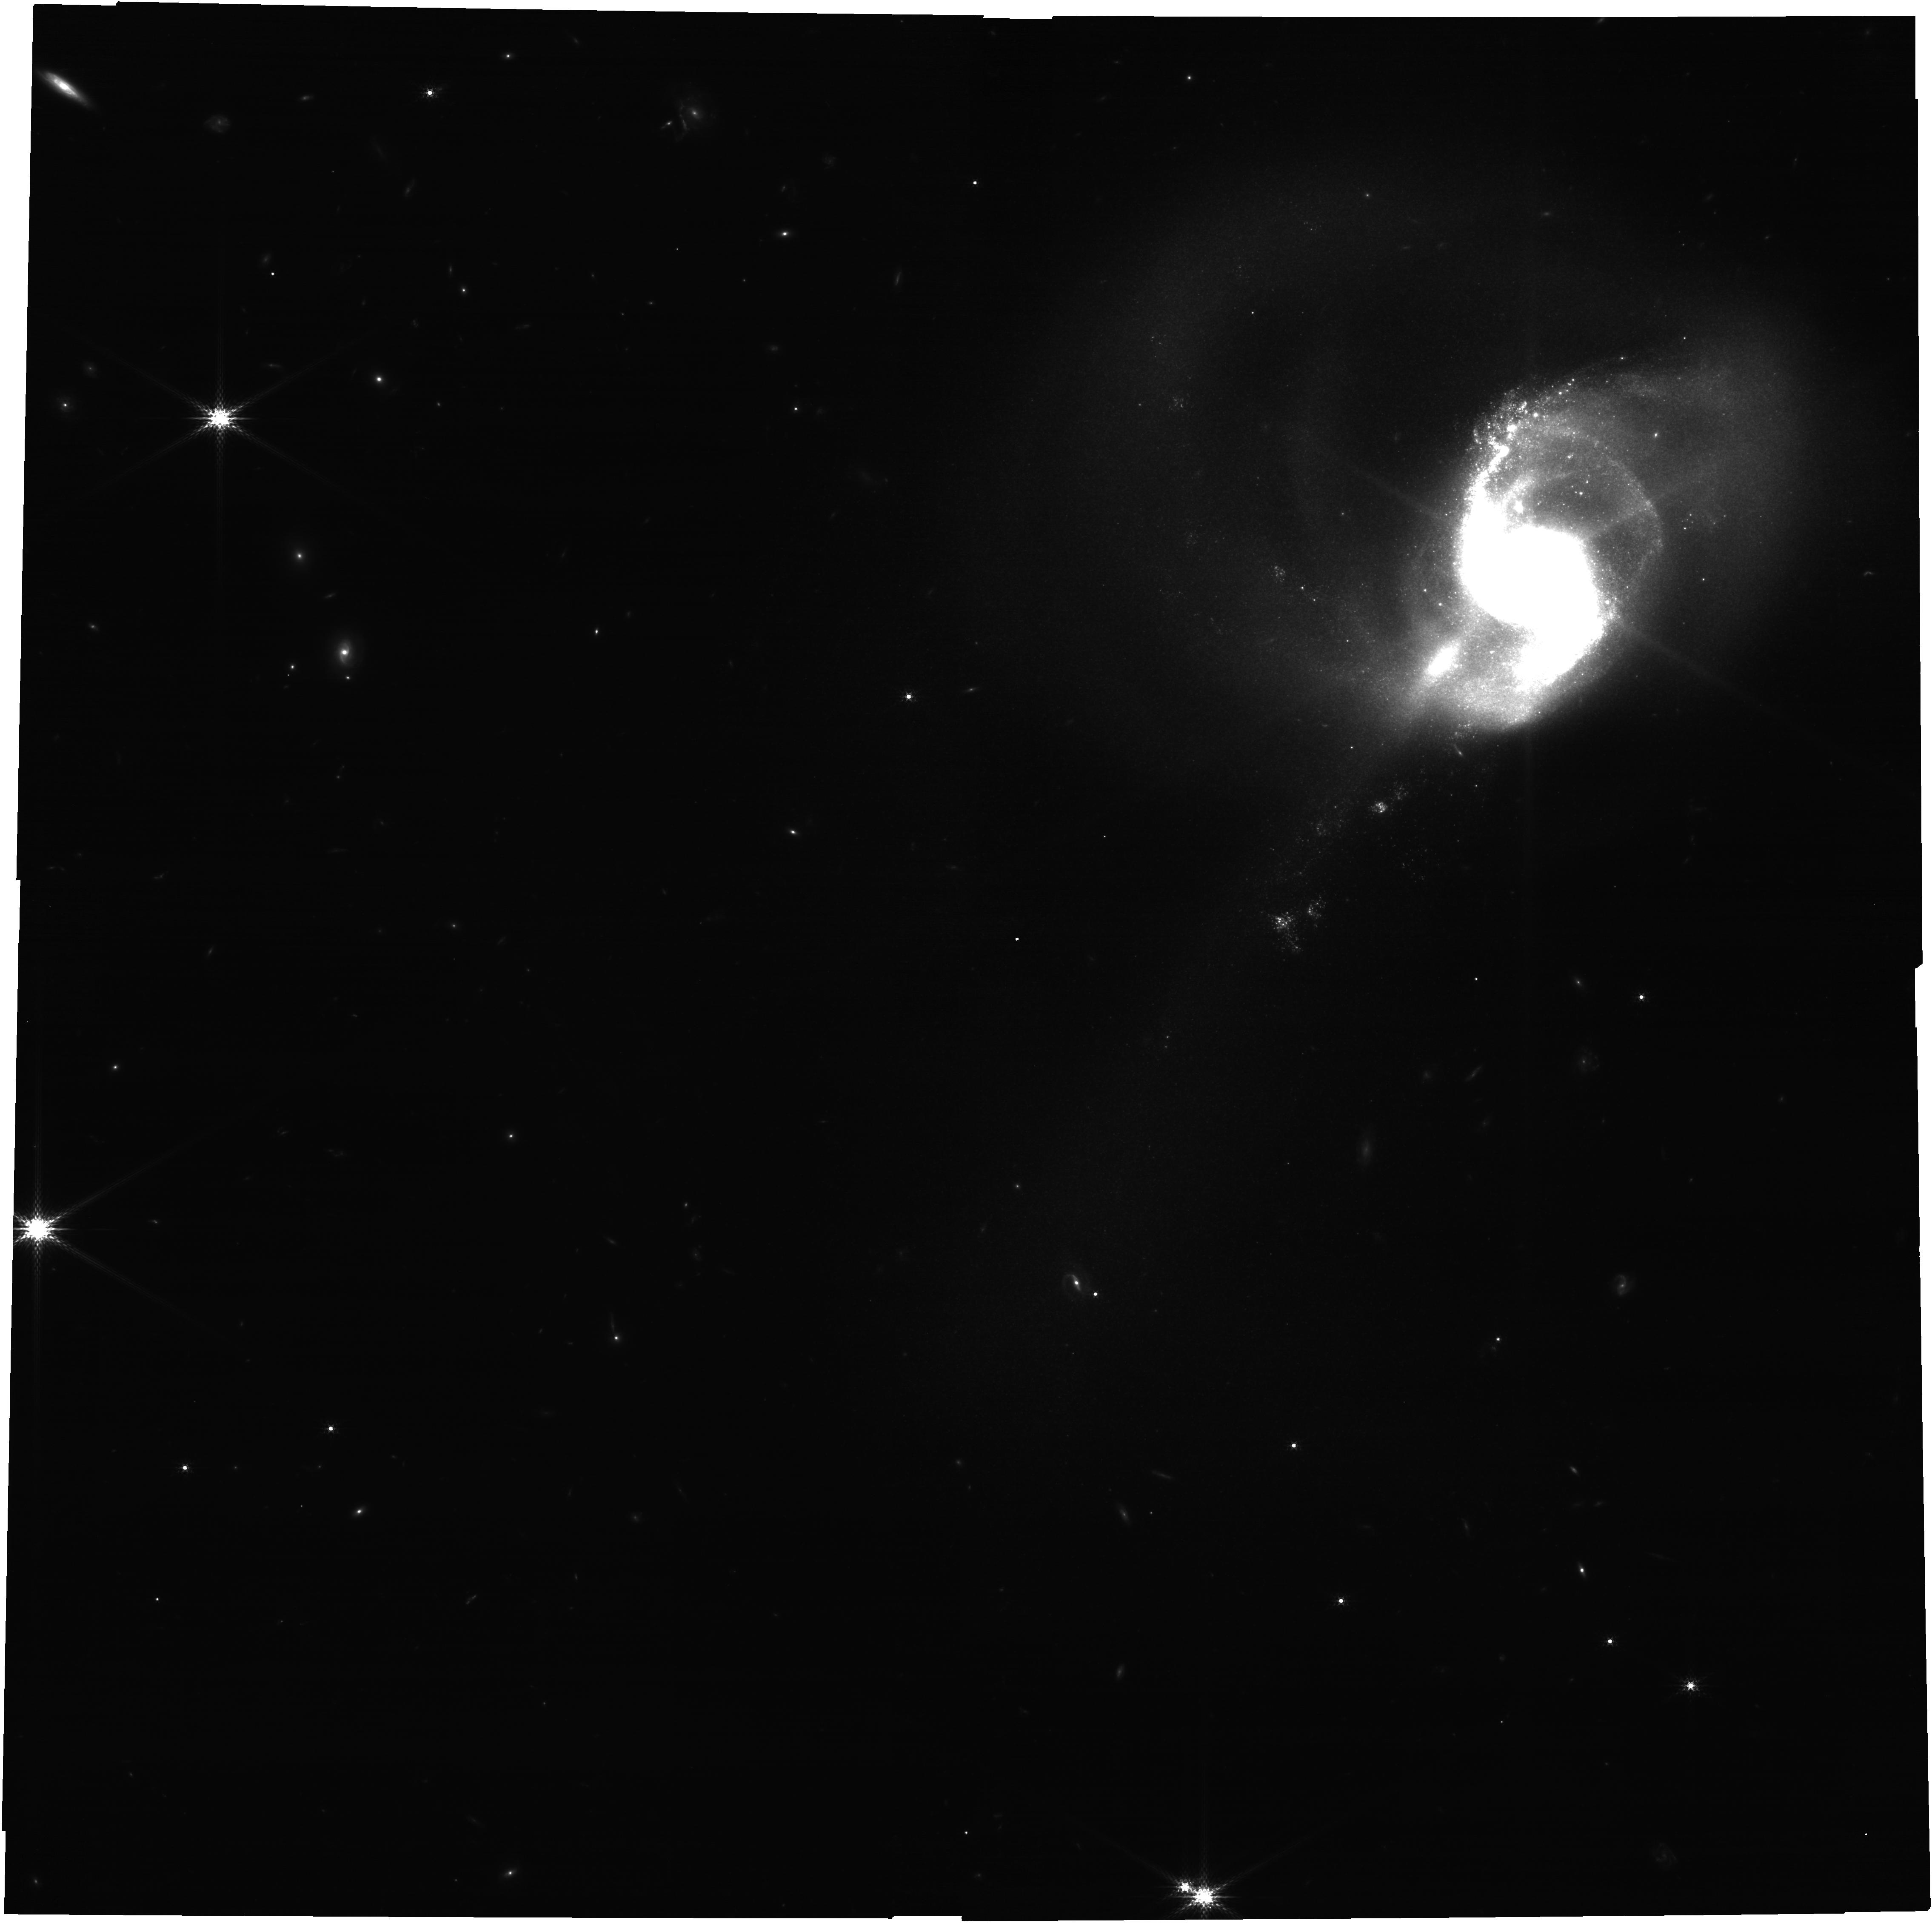
Target: NGC1614. Instrument: NIRCAM. Filter: F182M. Exposure: 52 min. Observation ID: jw06035-o001_t001_nircam_clear-f182m

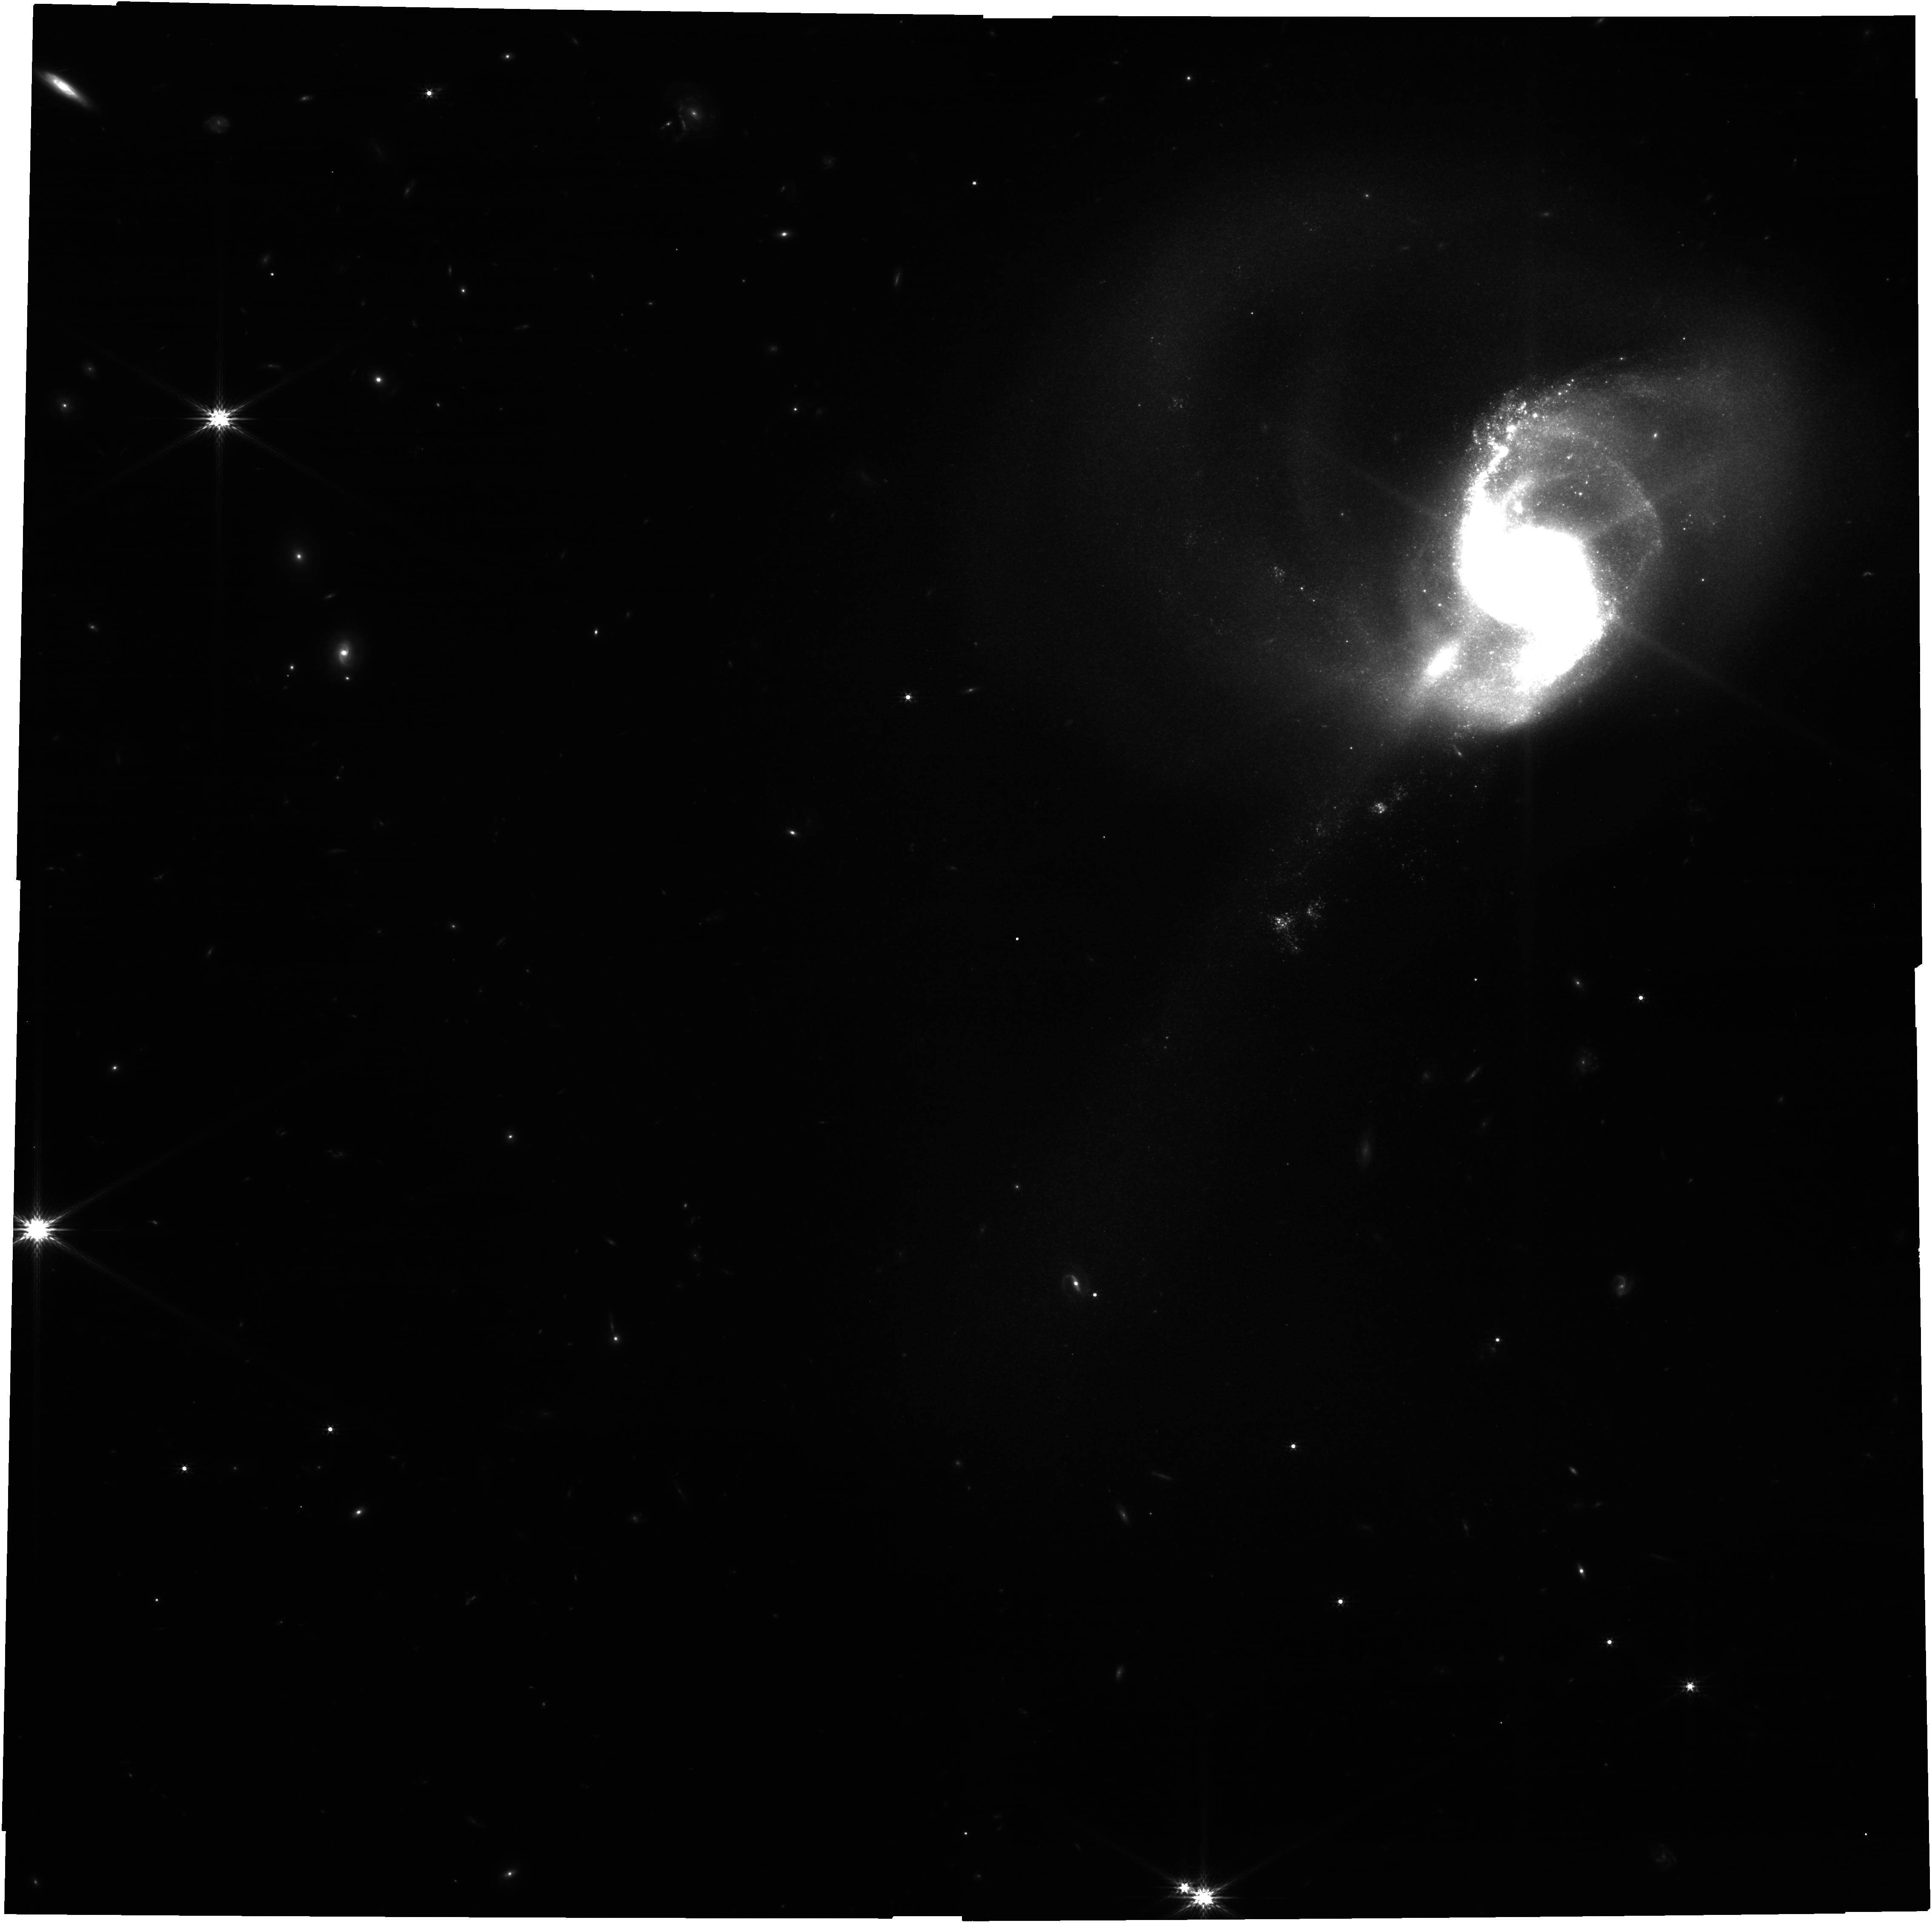
Target: NGC1614. Instrument: NIRCAM. Filter: F200W. Exposure: 52 min. Observation ID: jw06035-o001_t001_nircam_clear-f200w

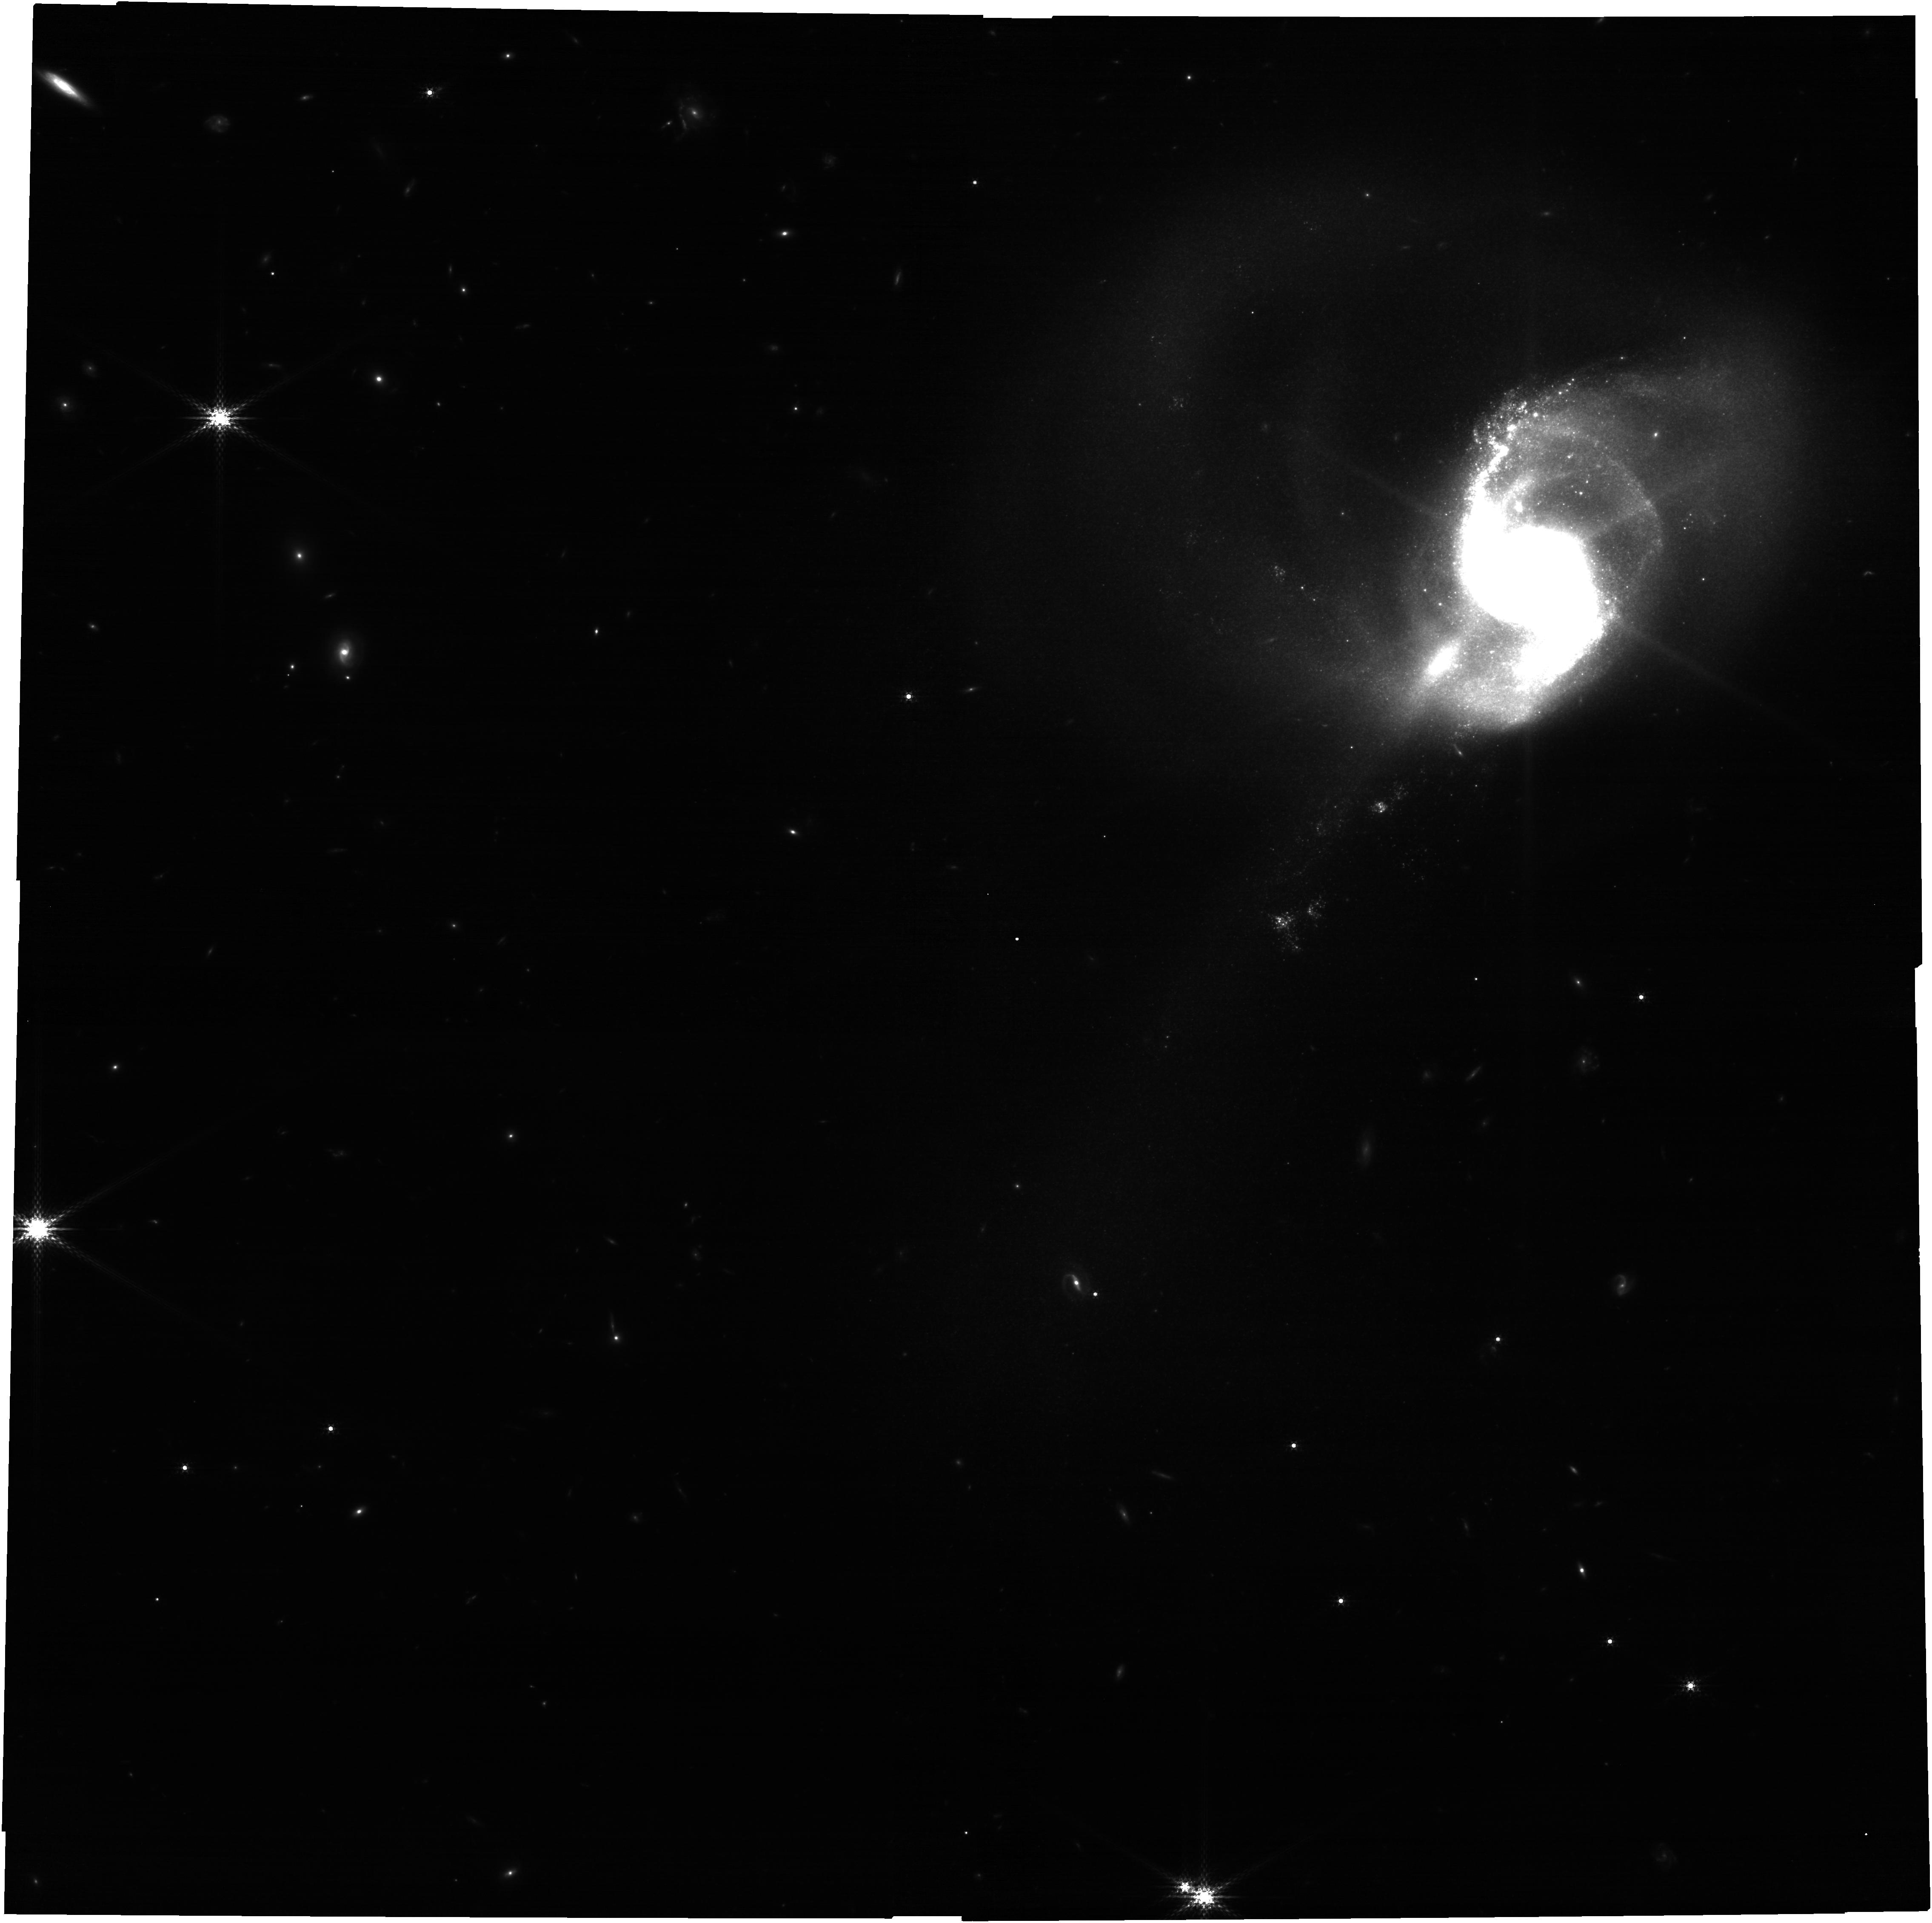
Target: NGC1614. Instrument: NIRCAM. Filter: F210M. Exposure: 52 min. Observation ID: jw06035-o001_t001_nircam_clear-f210m

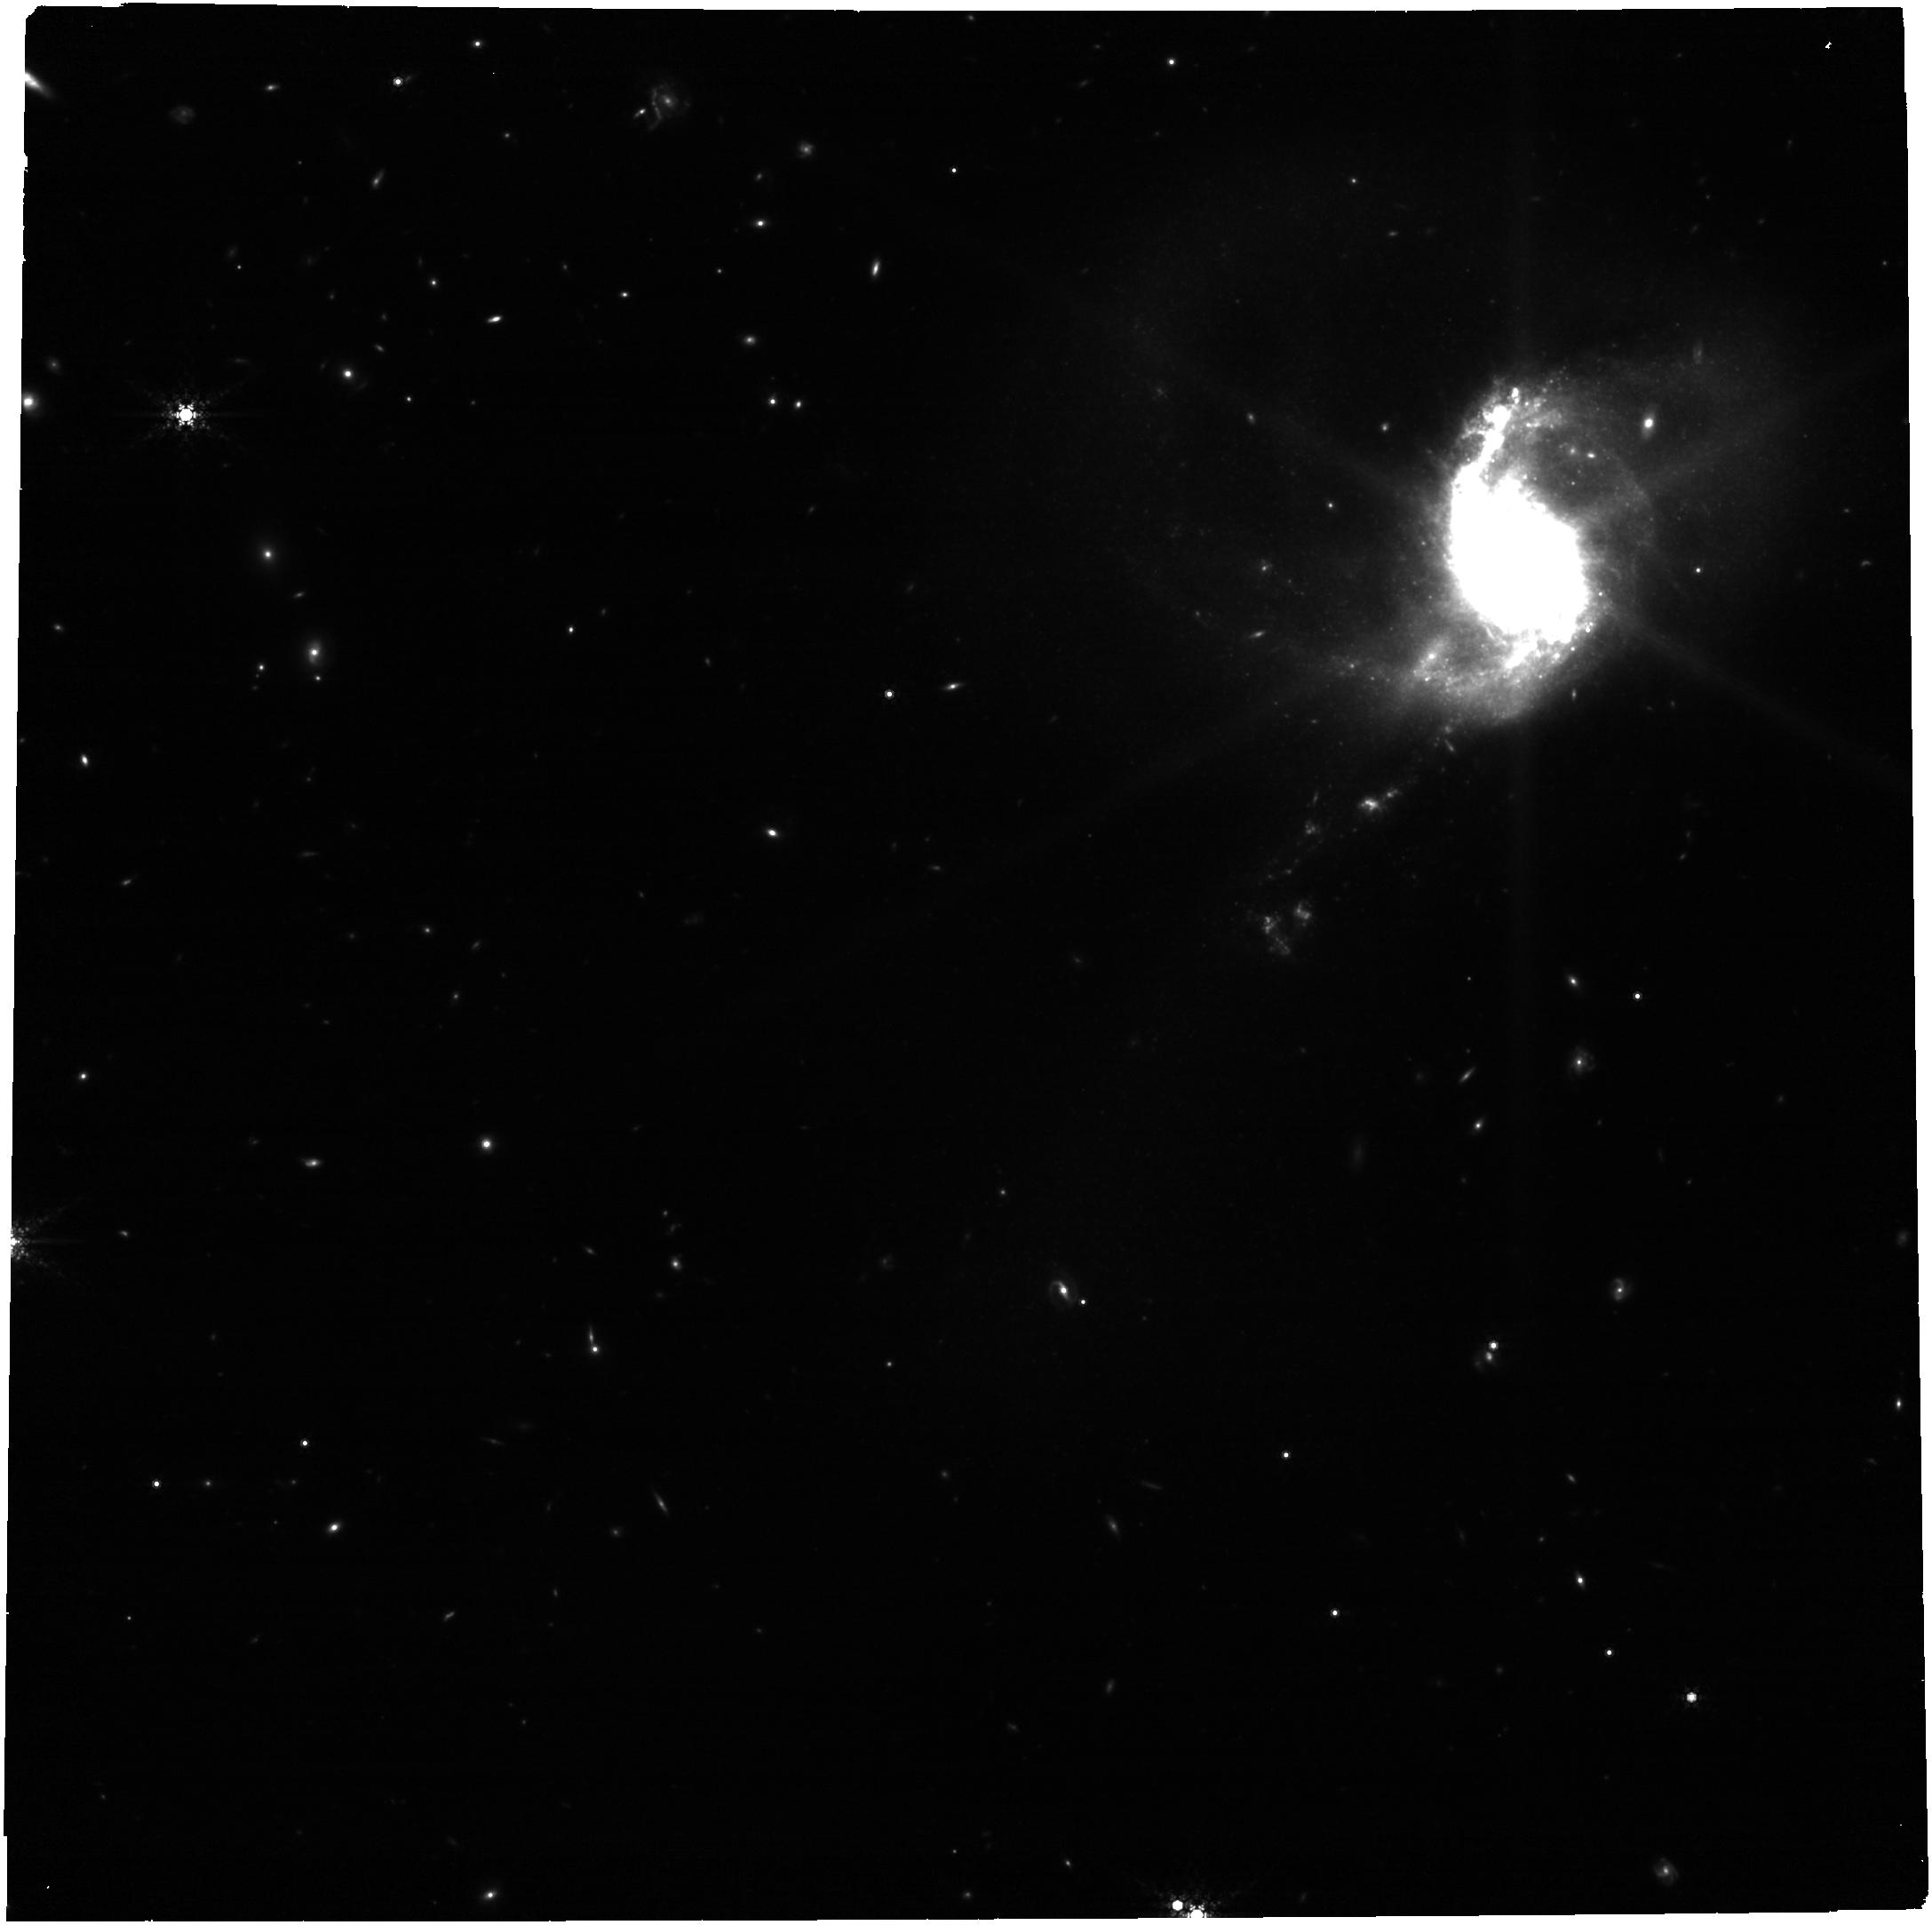
Target: NGC1614. Instrument: NIRCAM. Filter: F480M. Exposure: 52 min. Observation ID: jw06035-o001_t001_nircam_clear-f480m

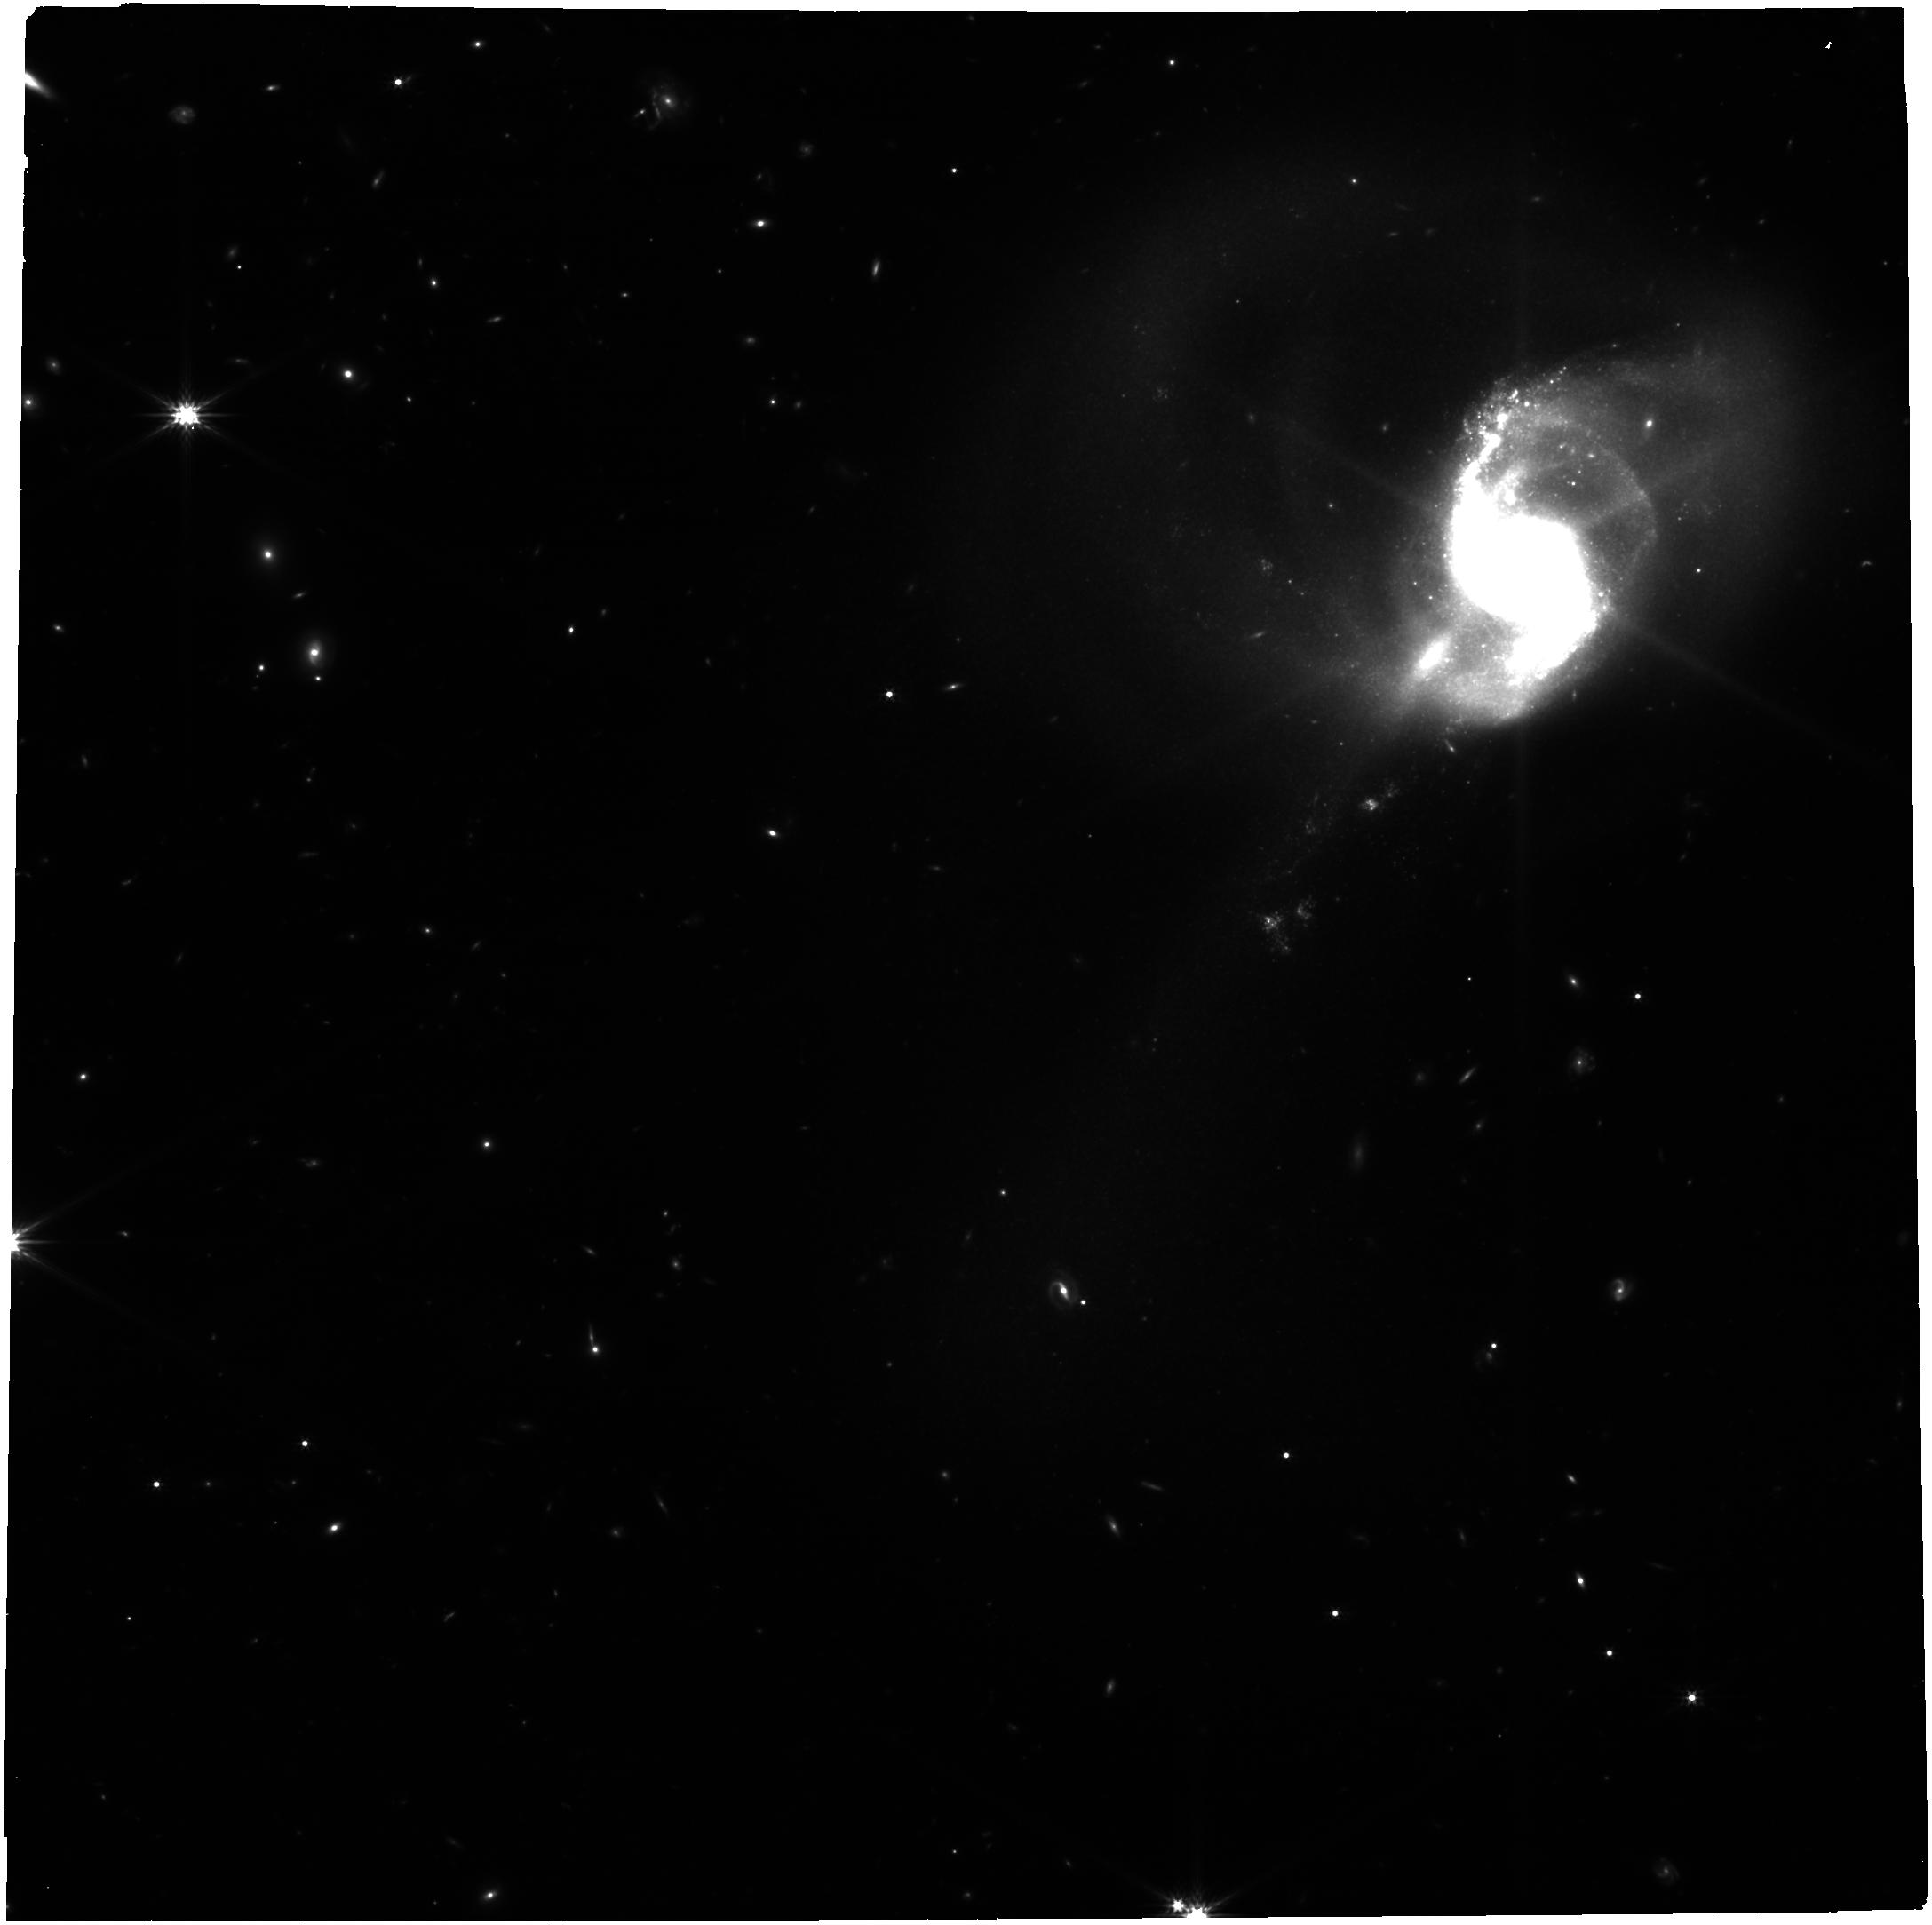
Target: NGC1614. Instrument: NIRCAM. Filter: F277W. Exposure: 52 min. Observation ID: jw06035-o001_t001_nircam_clear-f277w

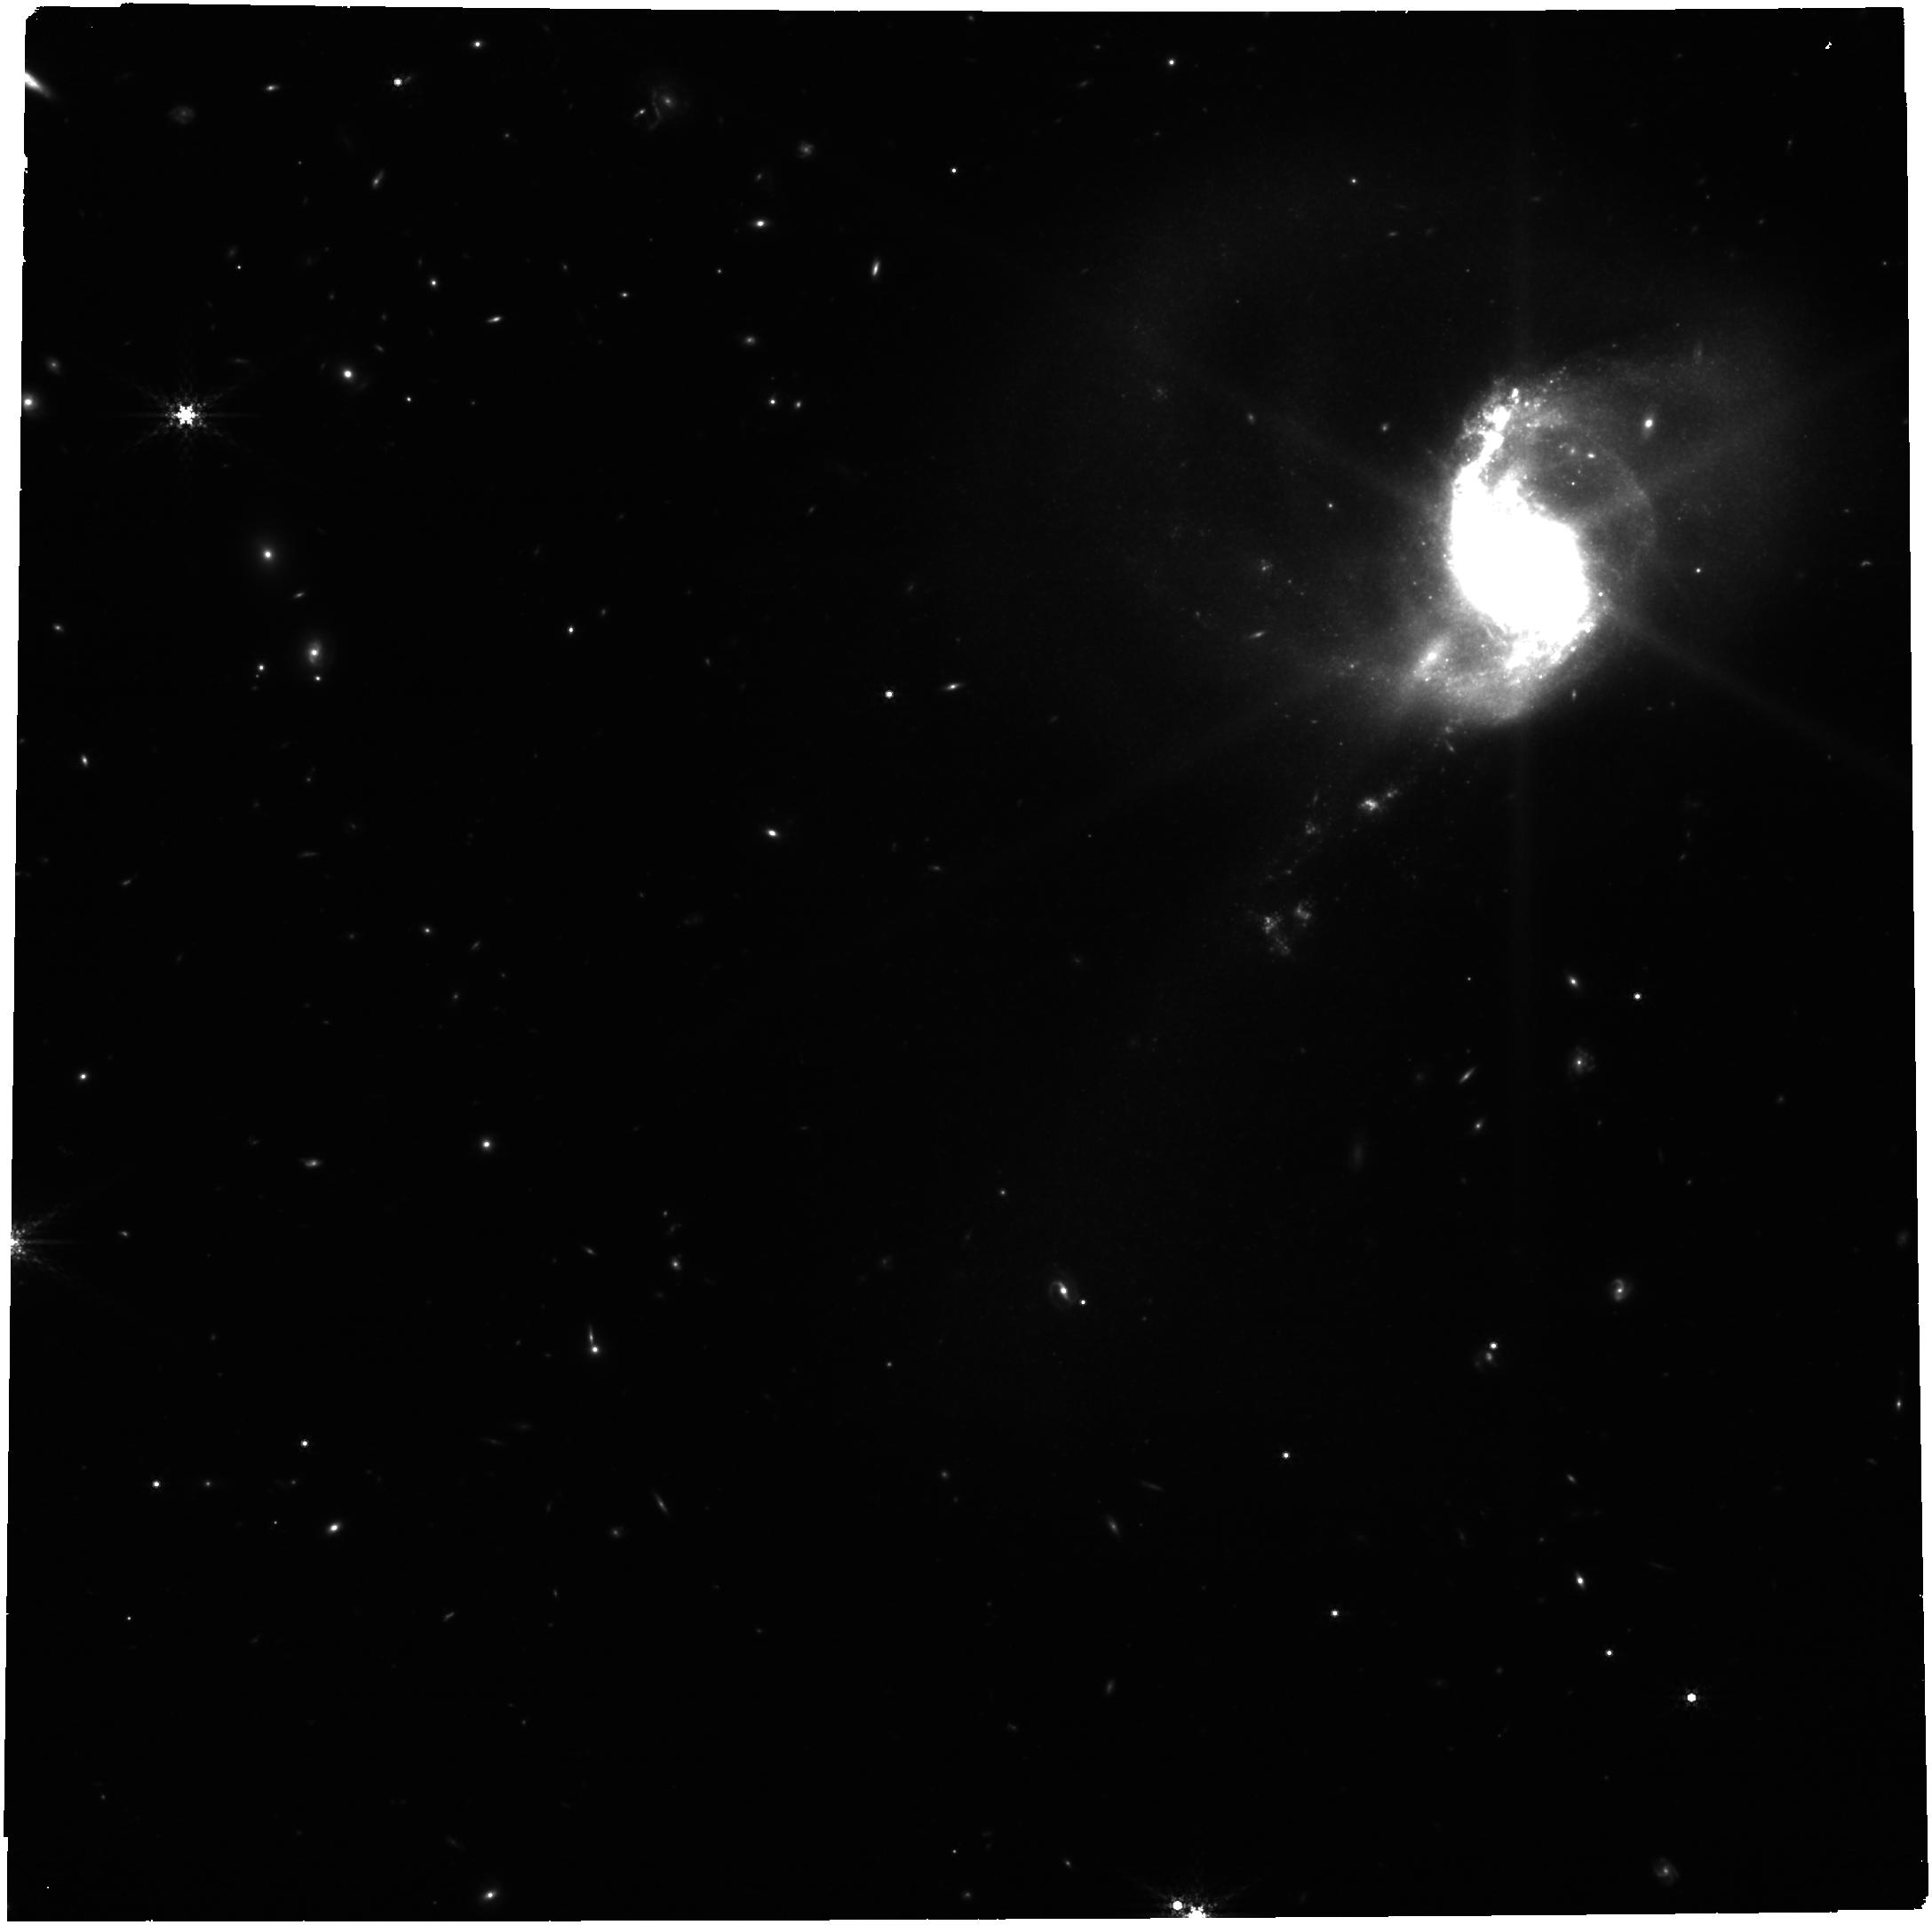
Target: NGC1614. Instrument: NIRCAM. Filter: F410M. Exposure: 52 min. Observation ID: jw06035-o001_t001_nircam_clear-f410m

Hidden Clusters No More! Completing a Full Cluster Catalog from NUV to MIR in *The Extreme* Star-Forming and Dusty Galaxy NGC 1614 (PI: Caputo, Miranda)

NGC 1614 is a highly star-forming and luminous infrared galaxy with a range of environments from a dust-free UV-bright arm to a highly dust-enshrouded nuclear region that is home to a large number of optically-obscured clusters. The Hubble Space Telescope has been used extensively to find and determine the ages and masses of optically visible clusters. These HST data have been used to quantify the shape and normalization of the cluster mass function and the fraction of stars that form in clusters. These quantities are predicted to increase with increasing star formation rate density. However, these works are almost certainly missing many clusters that are younger than 10 Myr old due to the large amounts of dust, potentially leading to grave underestimates for both quantities. JWST will enable the detection, along with age and mass estimates of all the deeply embedded (Av = 15 or more), young (<10 Myr), and massive (>10,000 Msun) clusters in the extremely star forming and dusty central region of NGC 1614. This IR-based catalog, combined with the optical HST-based cluster catalog, will span from the NUV to MIR and reveal the the shape of the initial cluster mass function and the fraction of stars formed in clusters. The use of NIRCAM to observe hydrogen emission lines and broadband colors in NGC 1614 will enable the calculation of both the extinction and age of clusters with ages from 1Myr to 1Gyr, that are completely invisible to optical observations.